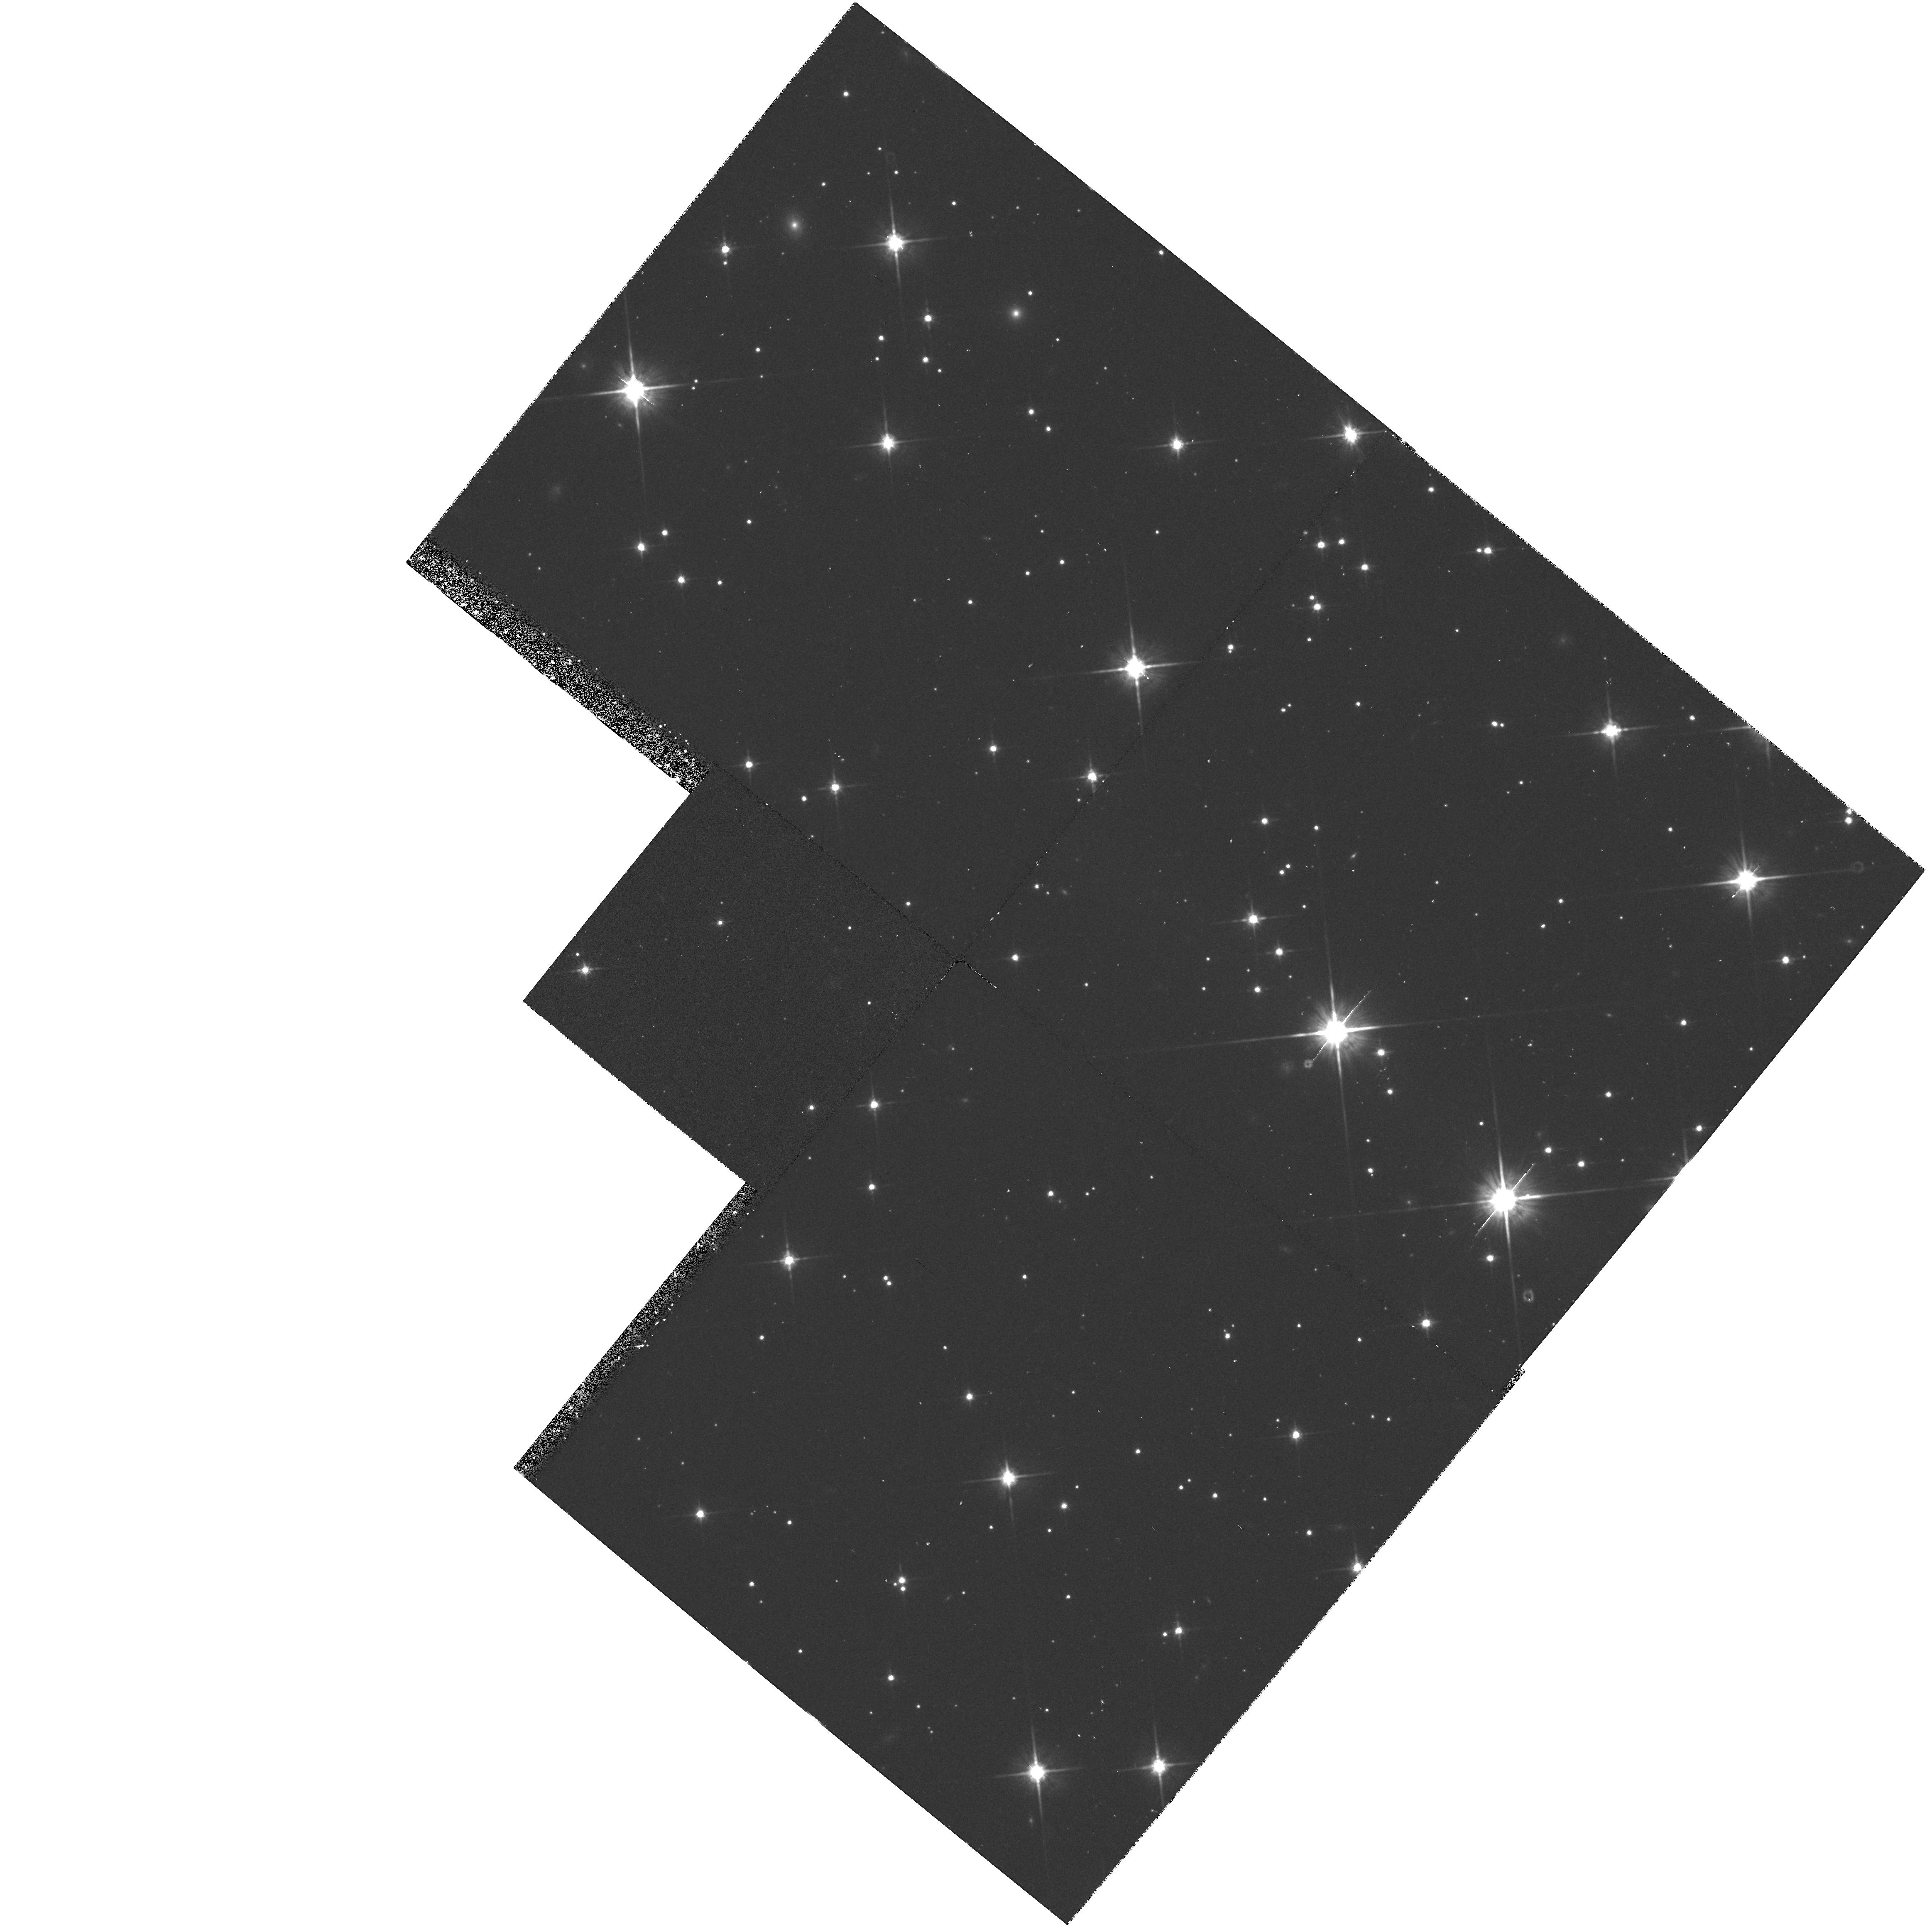
Target: LO-LAT. Instrument: WFPC2/PC. Filter: F814W. Exposure: 40 min. Observation ID: hst_5372_cc_wfpc2_pc_f814w_u27ycc

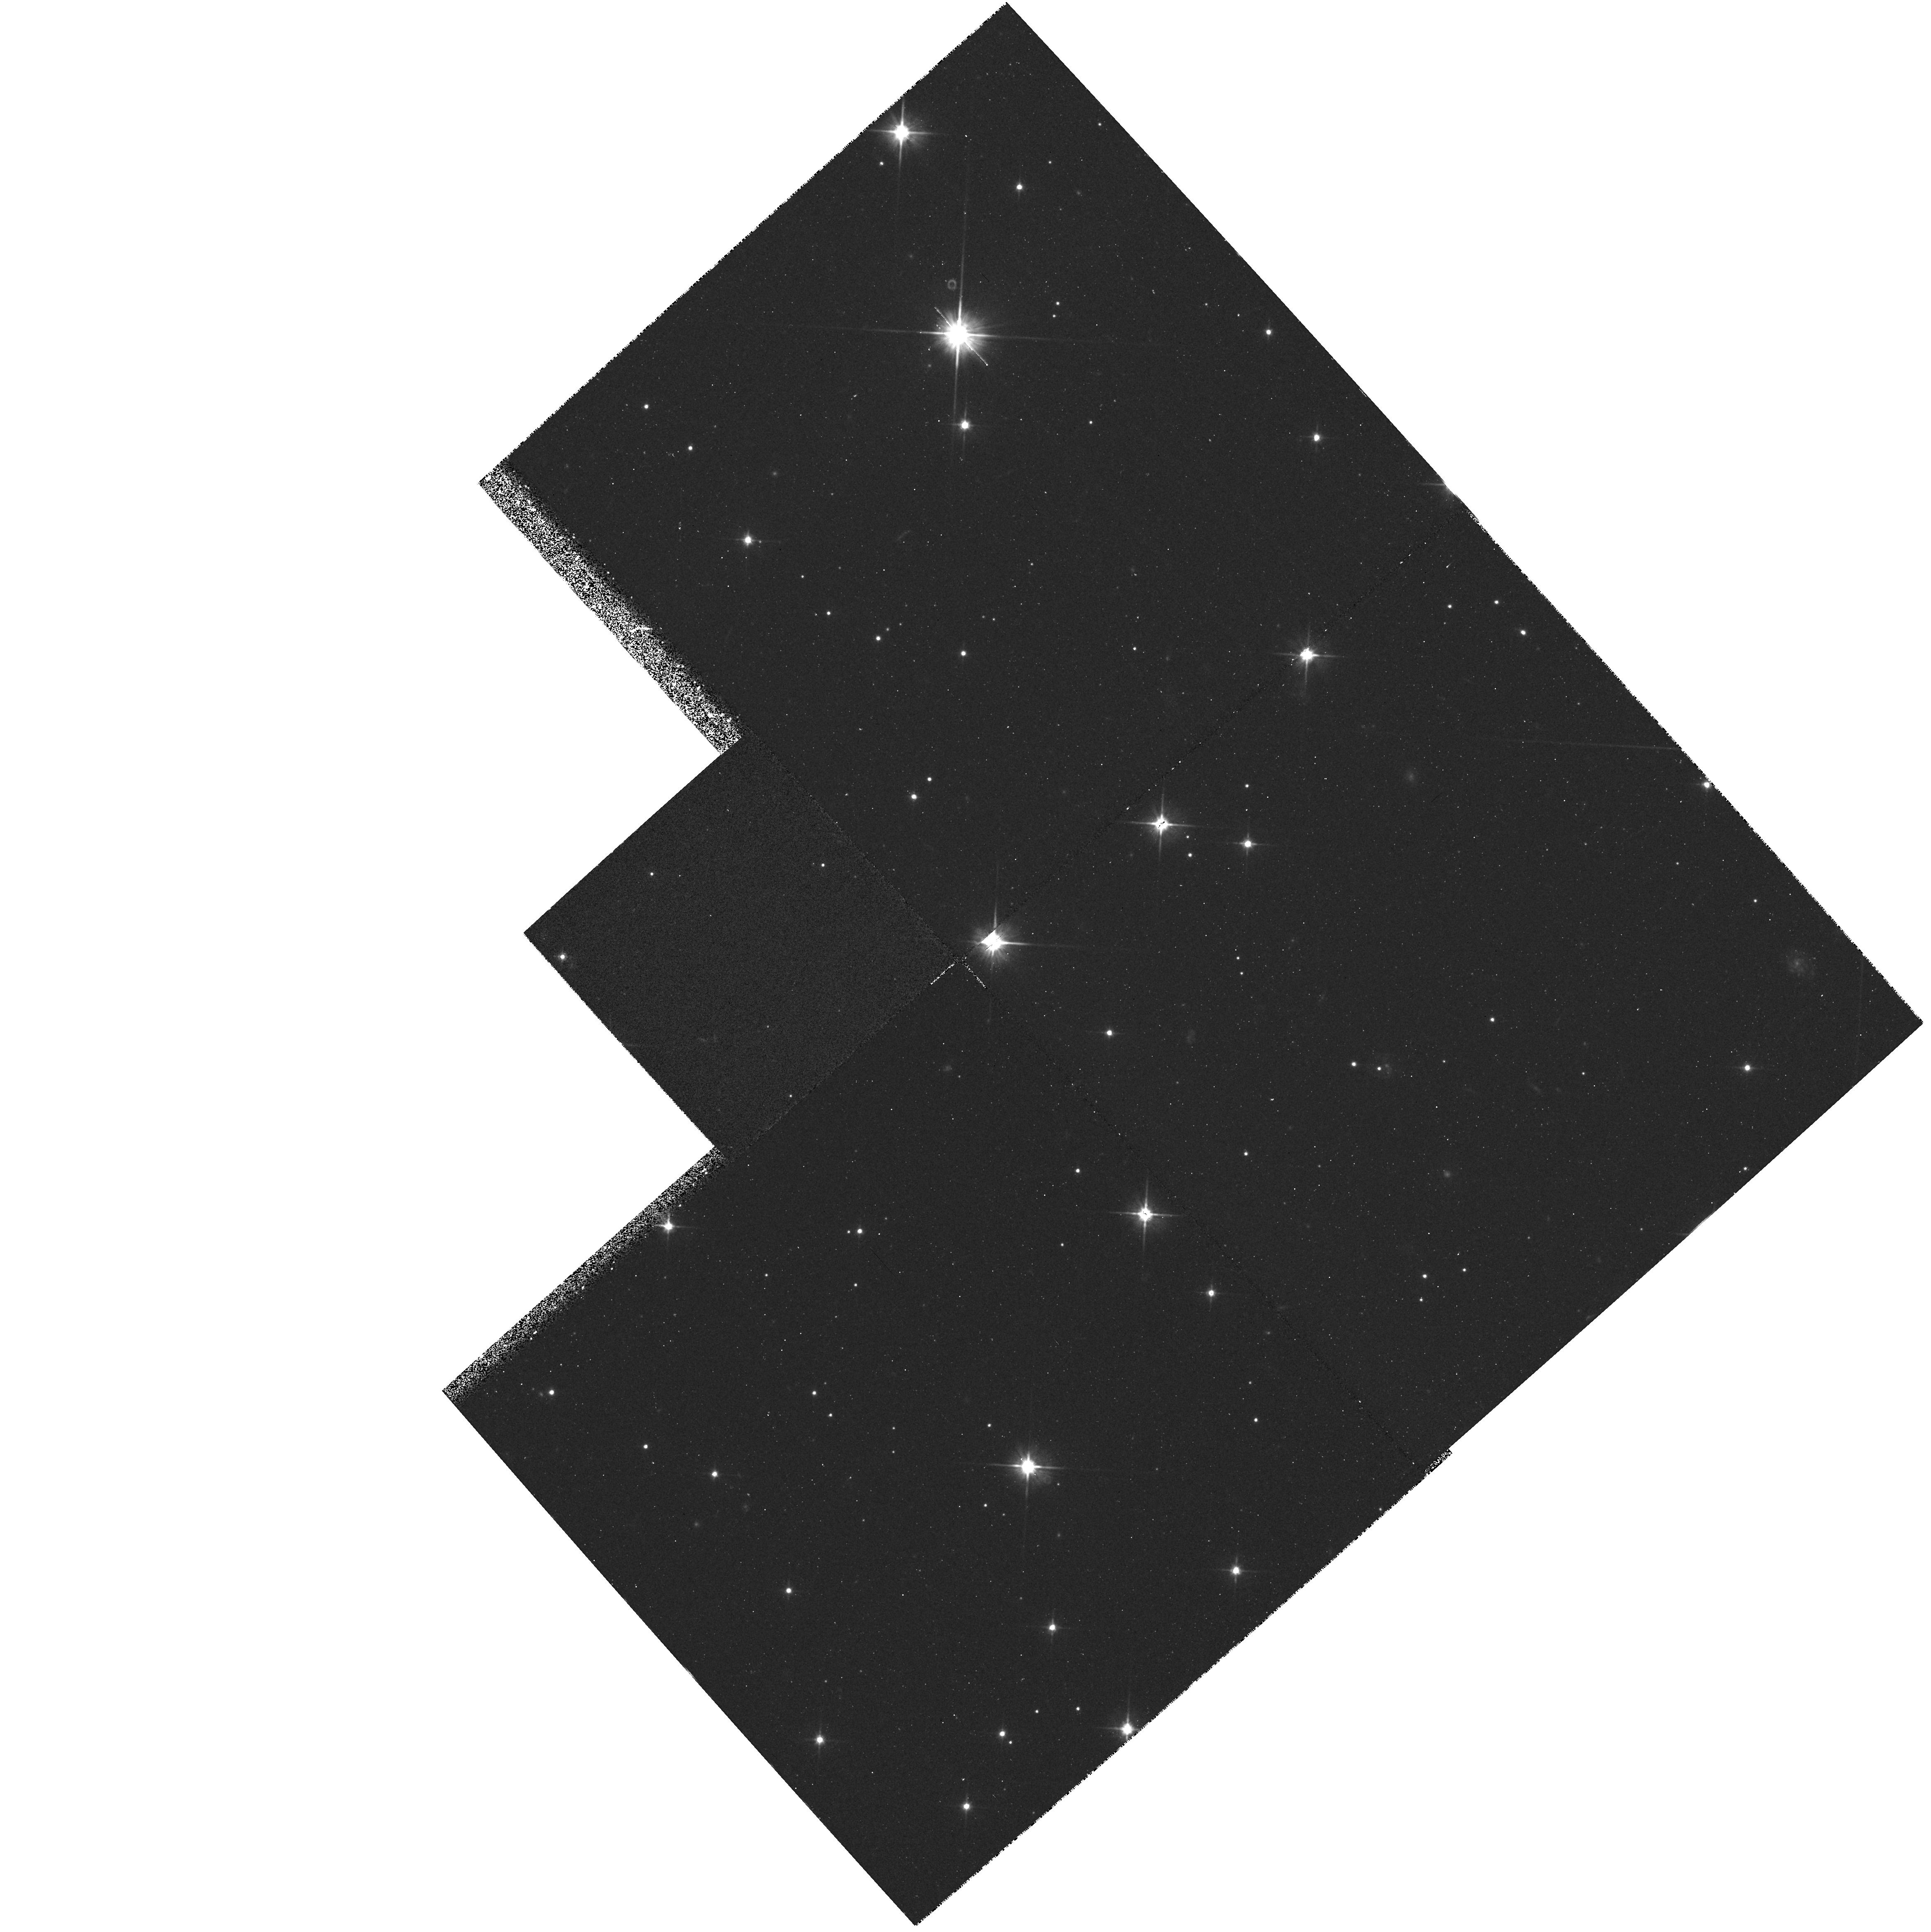
Target: LO-LAT. Instrument: WFPC2/PC. Filter: F606W. Exposure: 20 min. Observation ID: hst_5372_1f_wfpc2_pc_f606w_u27y1f

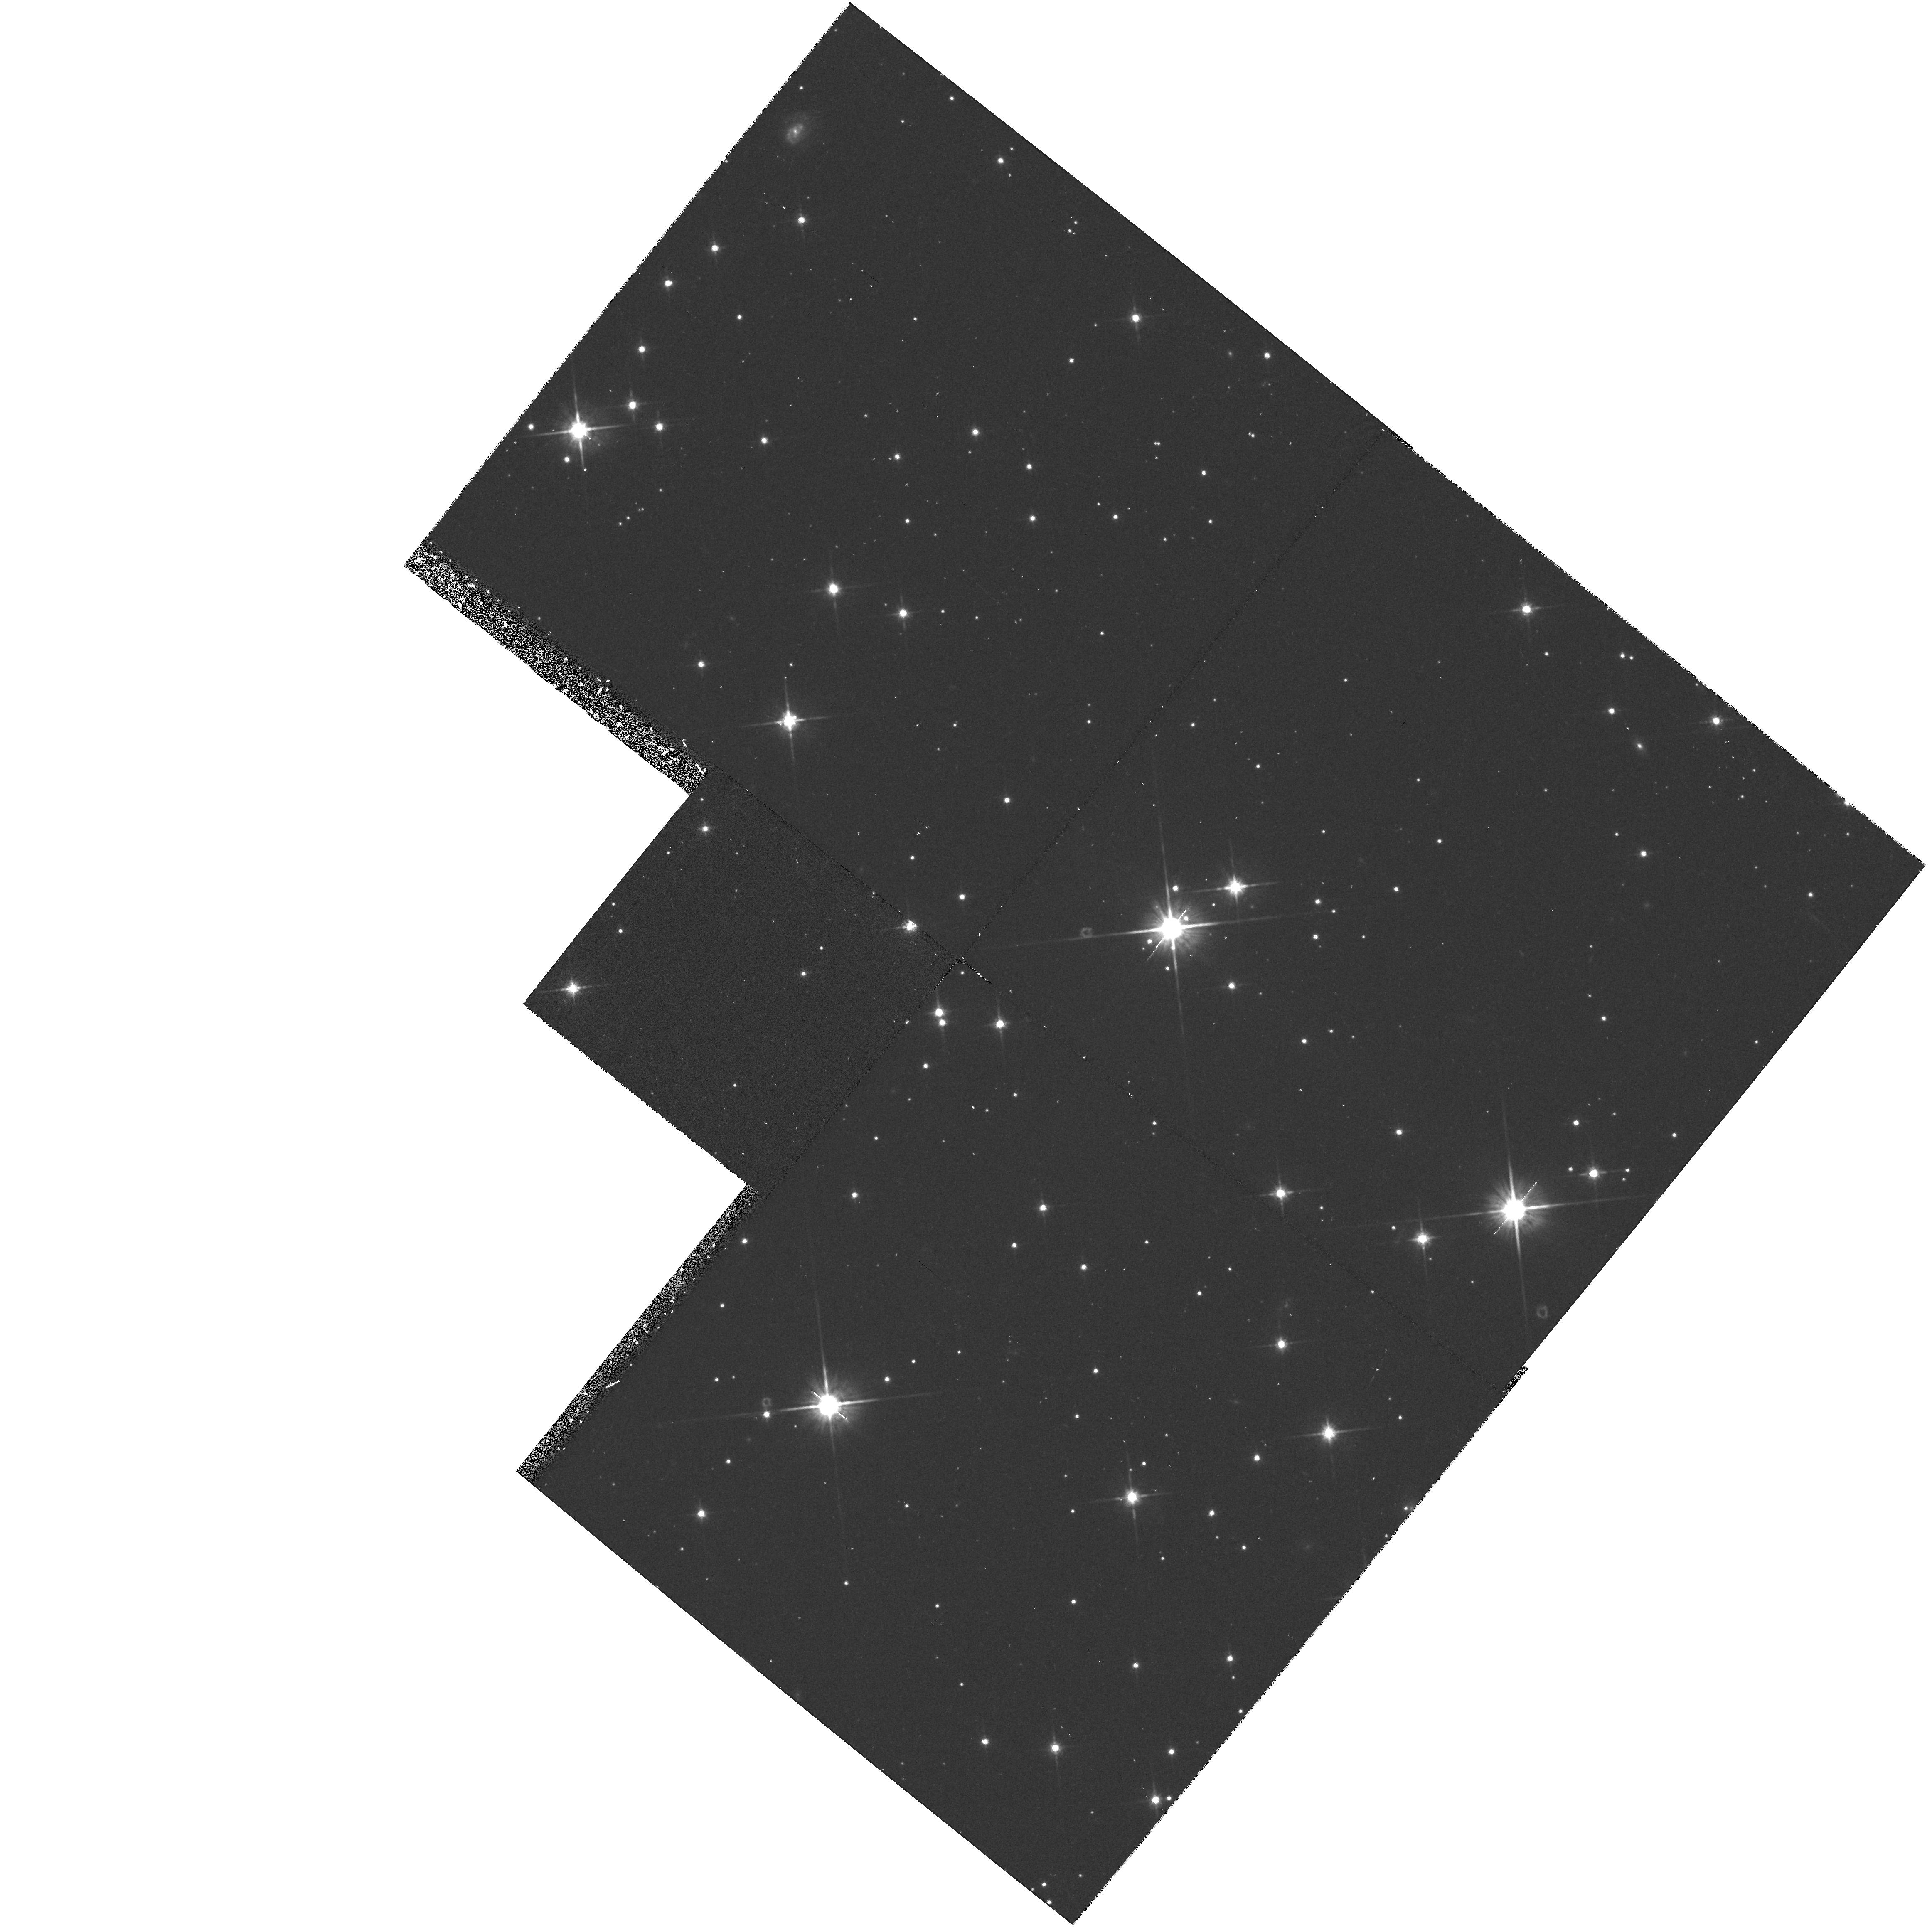
Target: LO-LAT. Instrument: WFPC2/PC. Filter: F814W. Exposure: 40 min. Observation ID: hst_5372_cd_wfpc2_pc_f814w_u27ycd

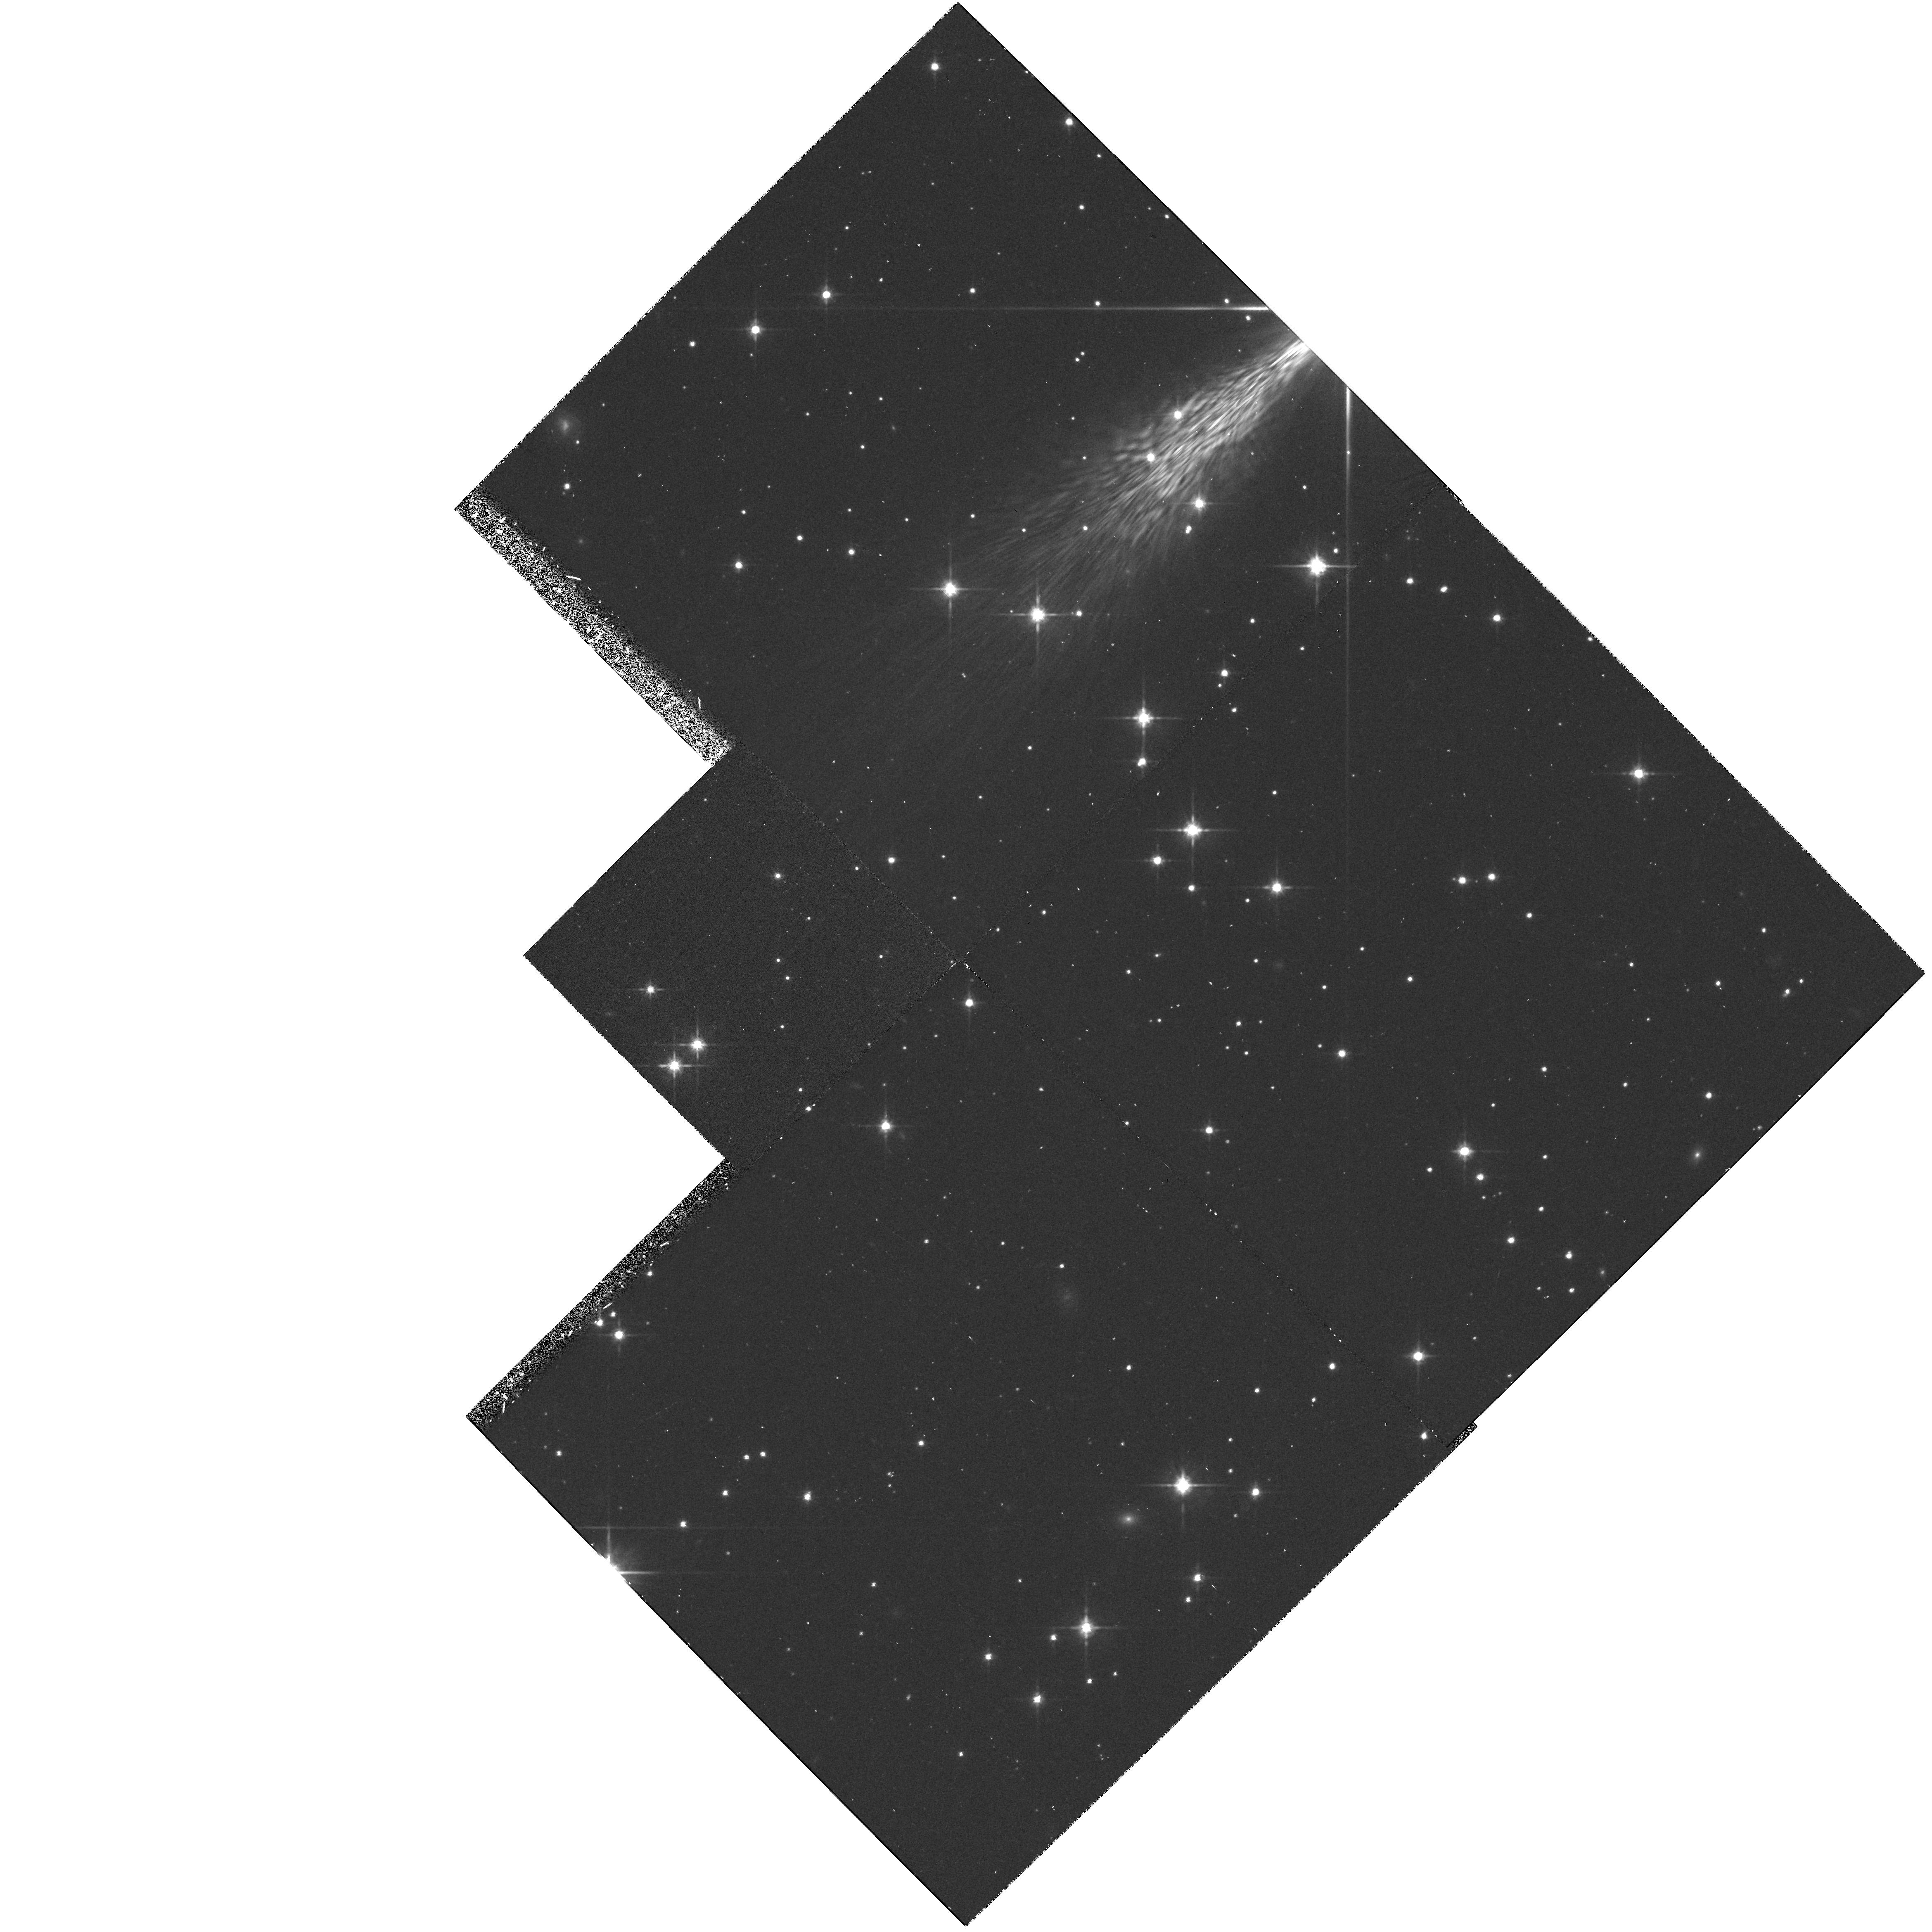
Target: LO-LAT. Instrument: WFPC2/PC. Filter: F814W. Exposure: 40 min. Observation ID: hst_5372_ca_wfpc2_pc_f814w_u27yca

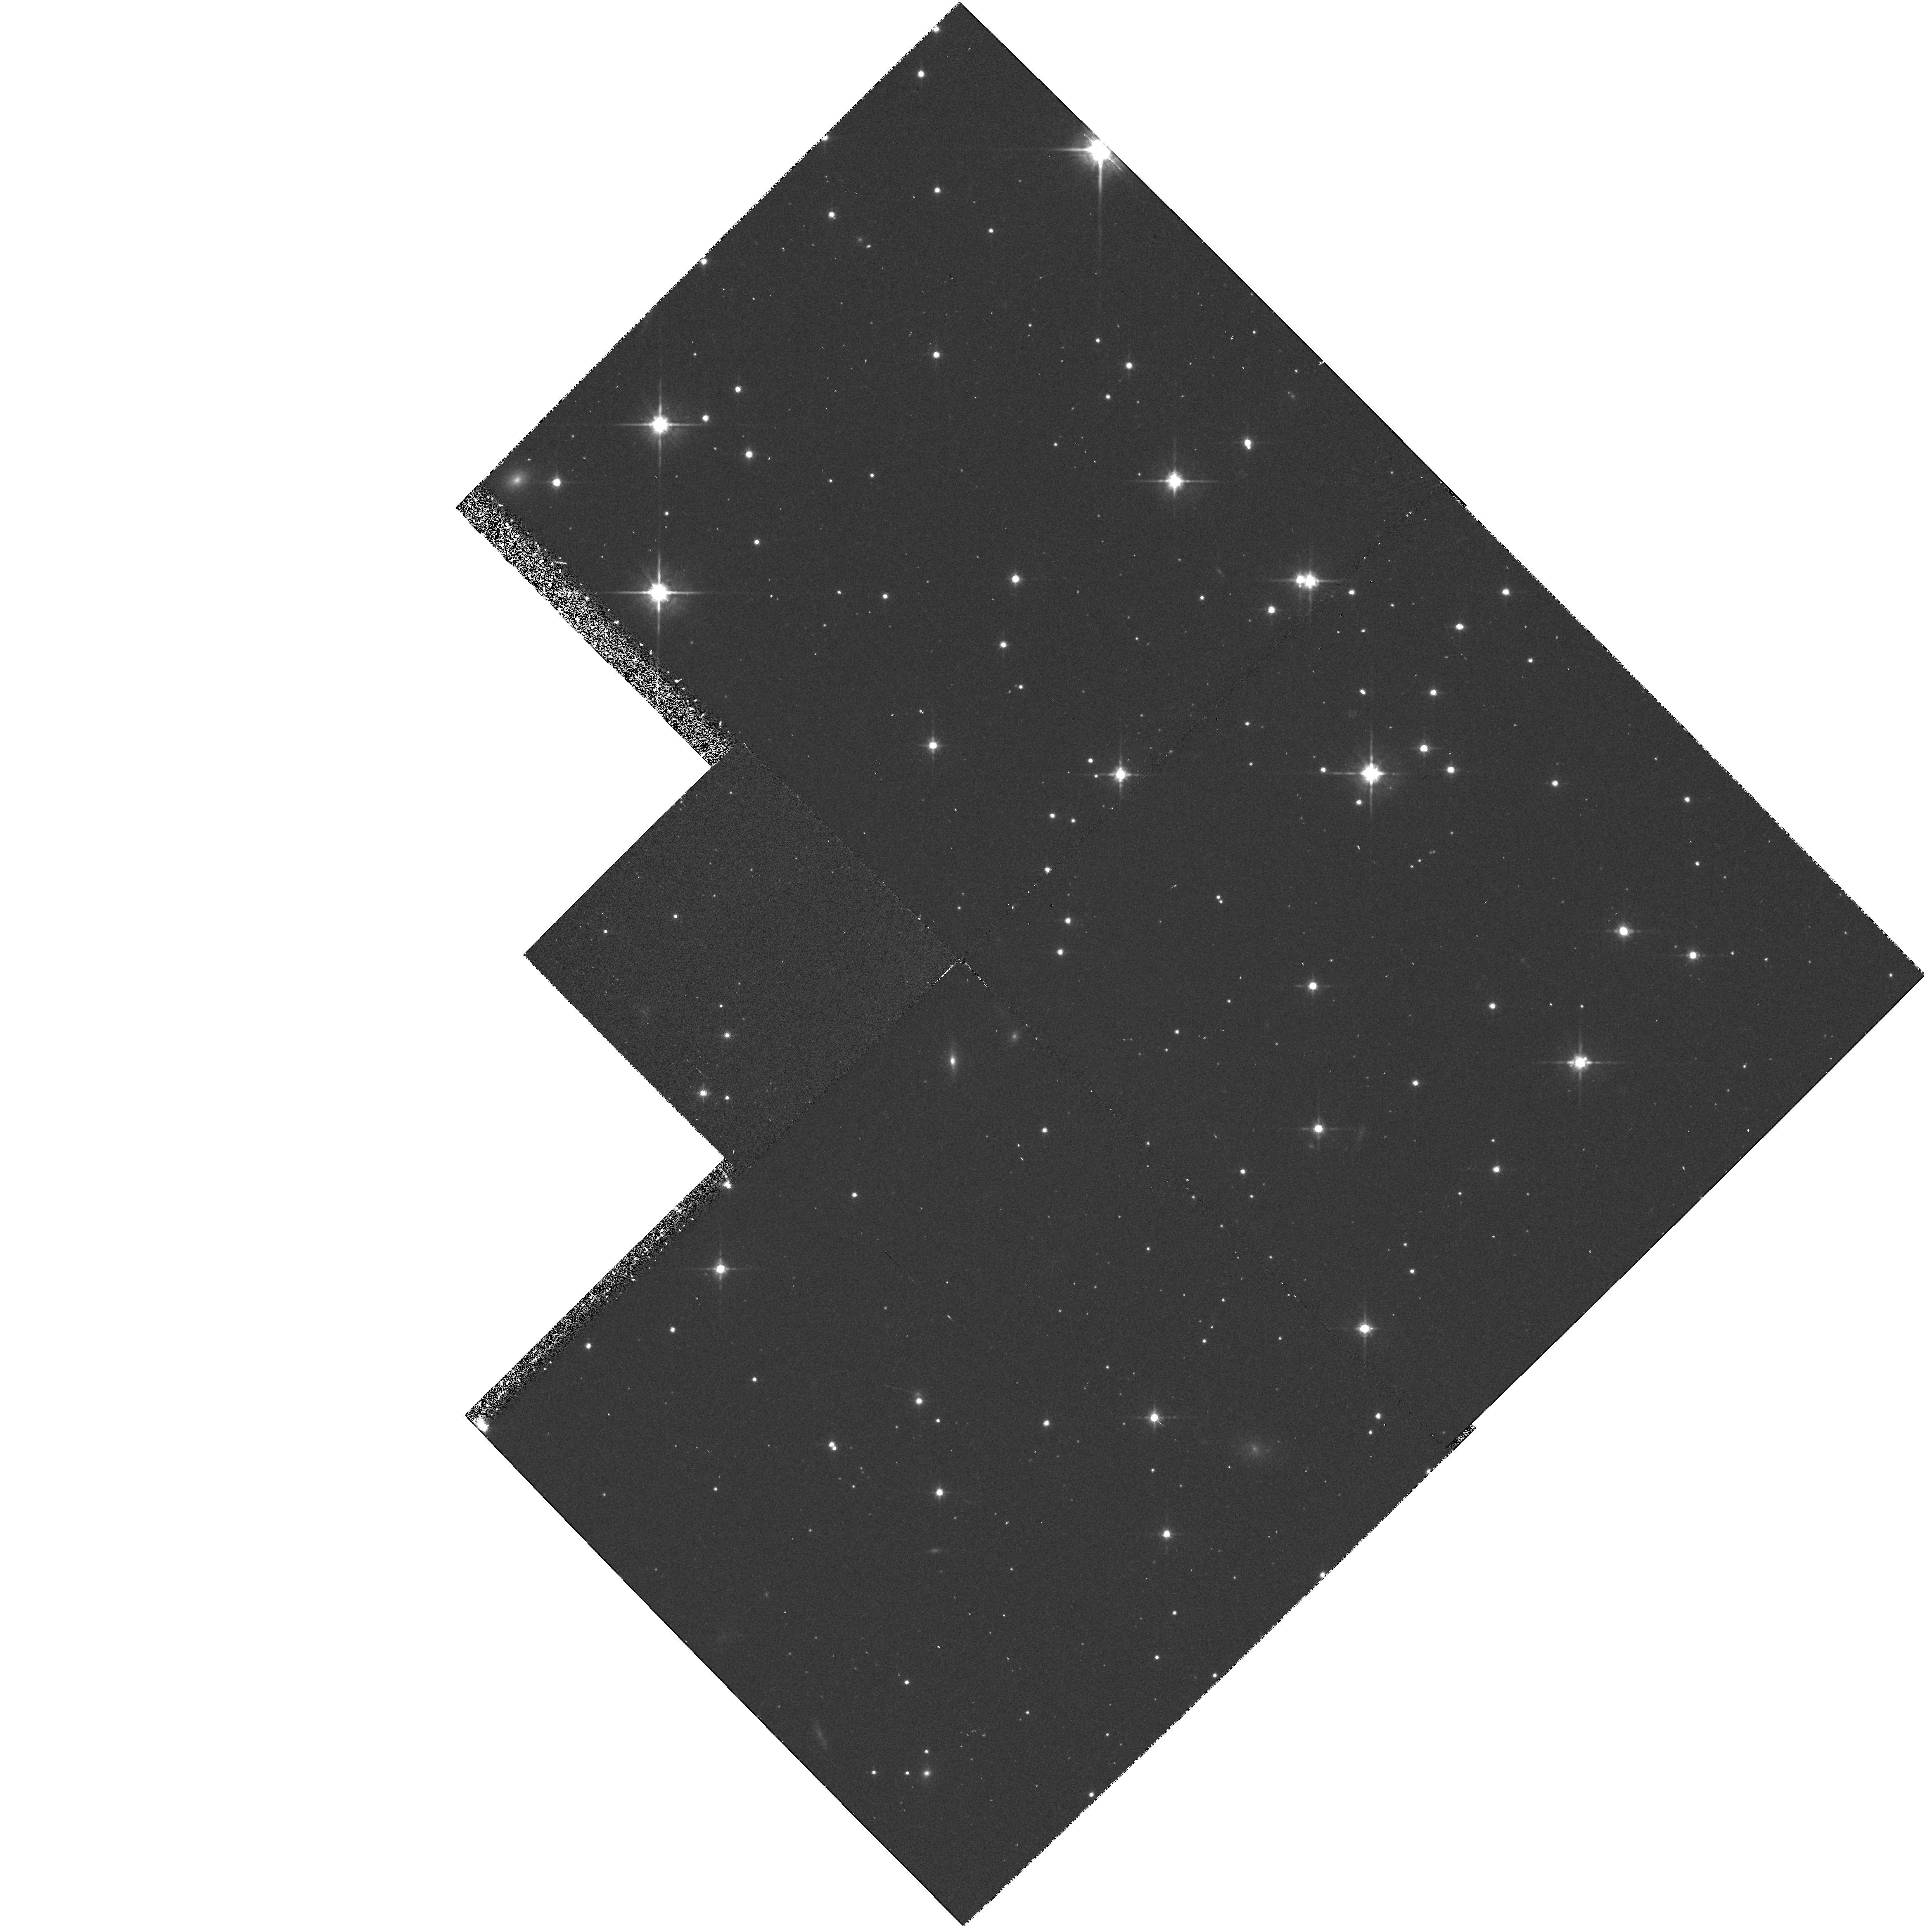
Target: LO-LAT. Instrument: WFPC2/PC. Filter: F814W. Exposure: 33 min. Observation ID: hst_5372_bp_wfpc2_pc_f814w_u27ybp

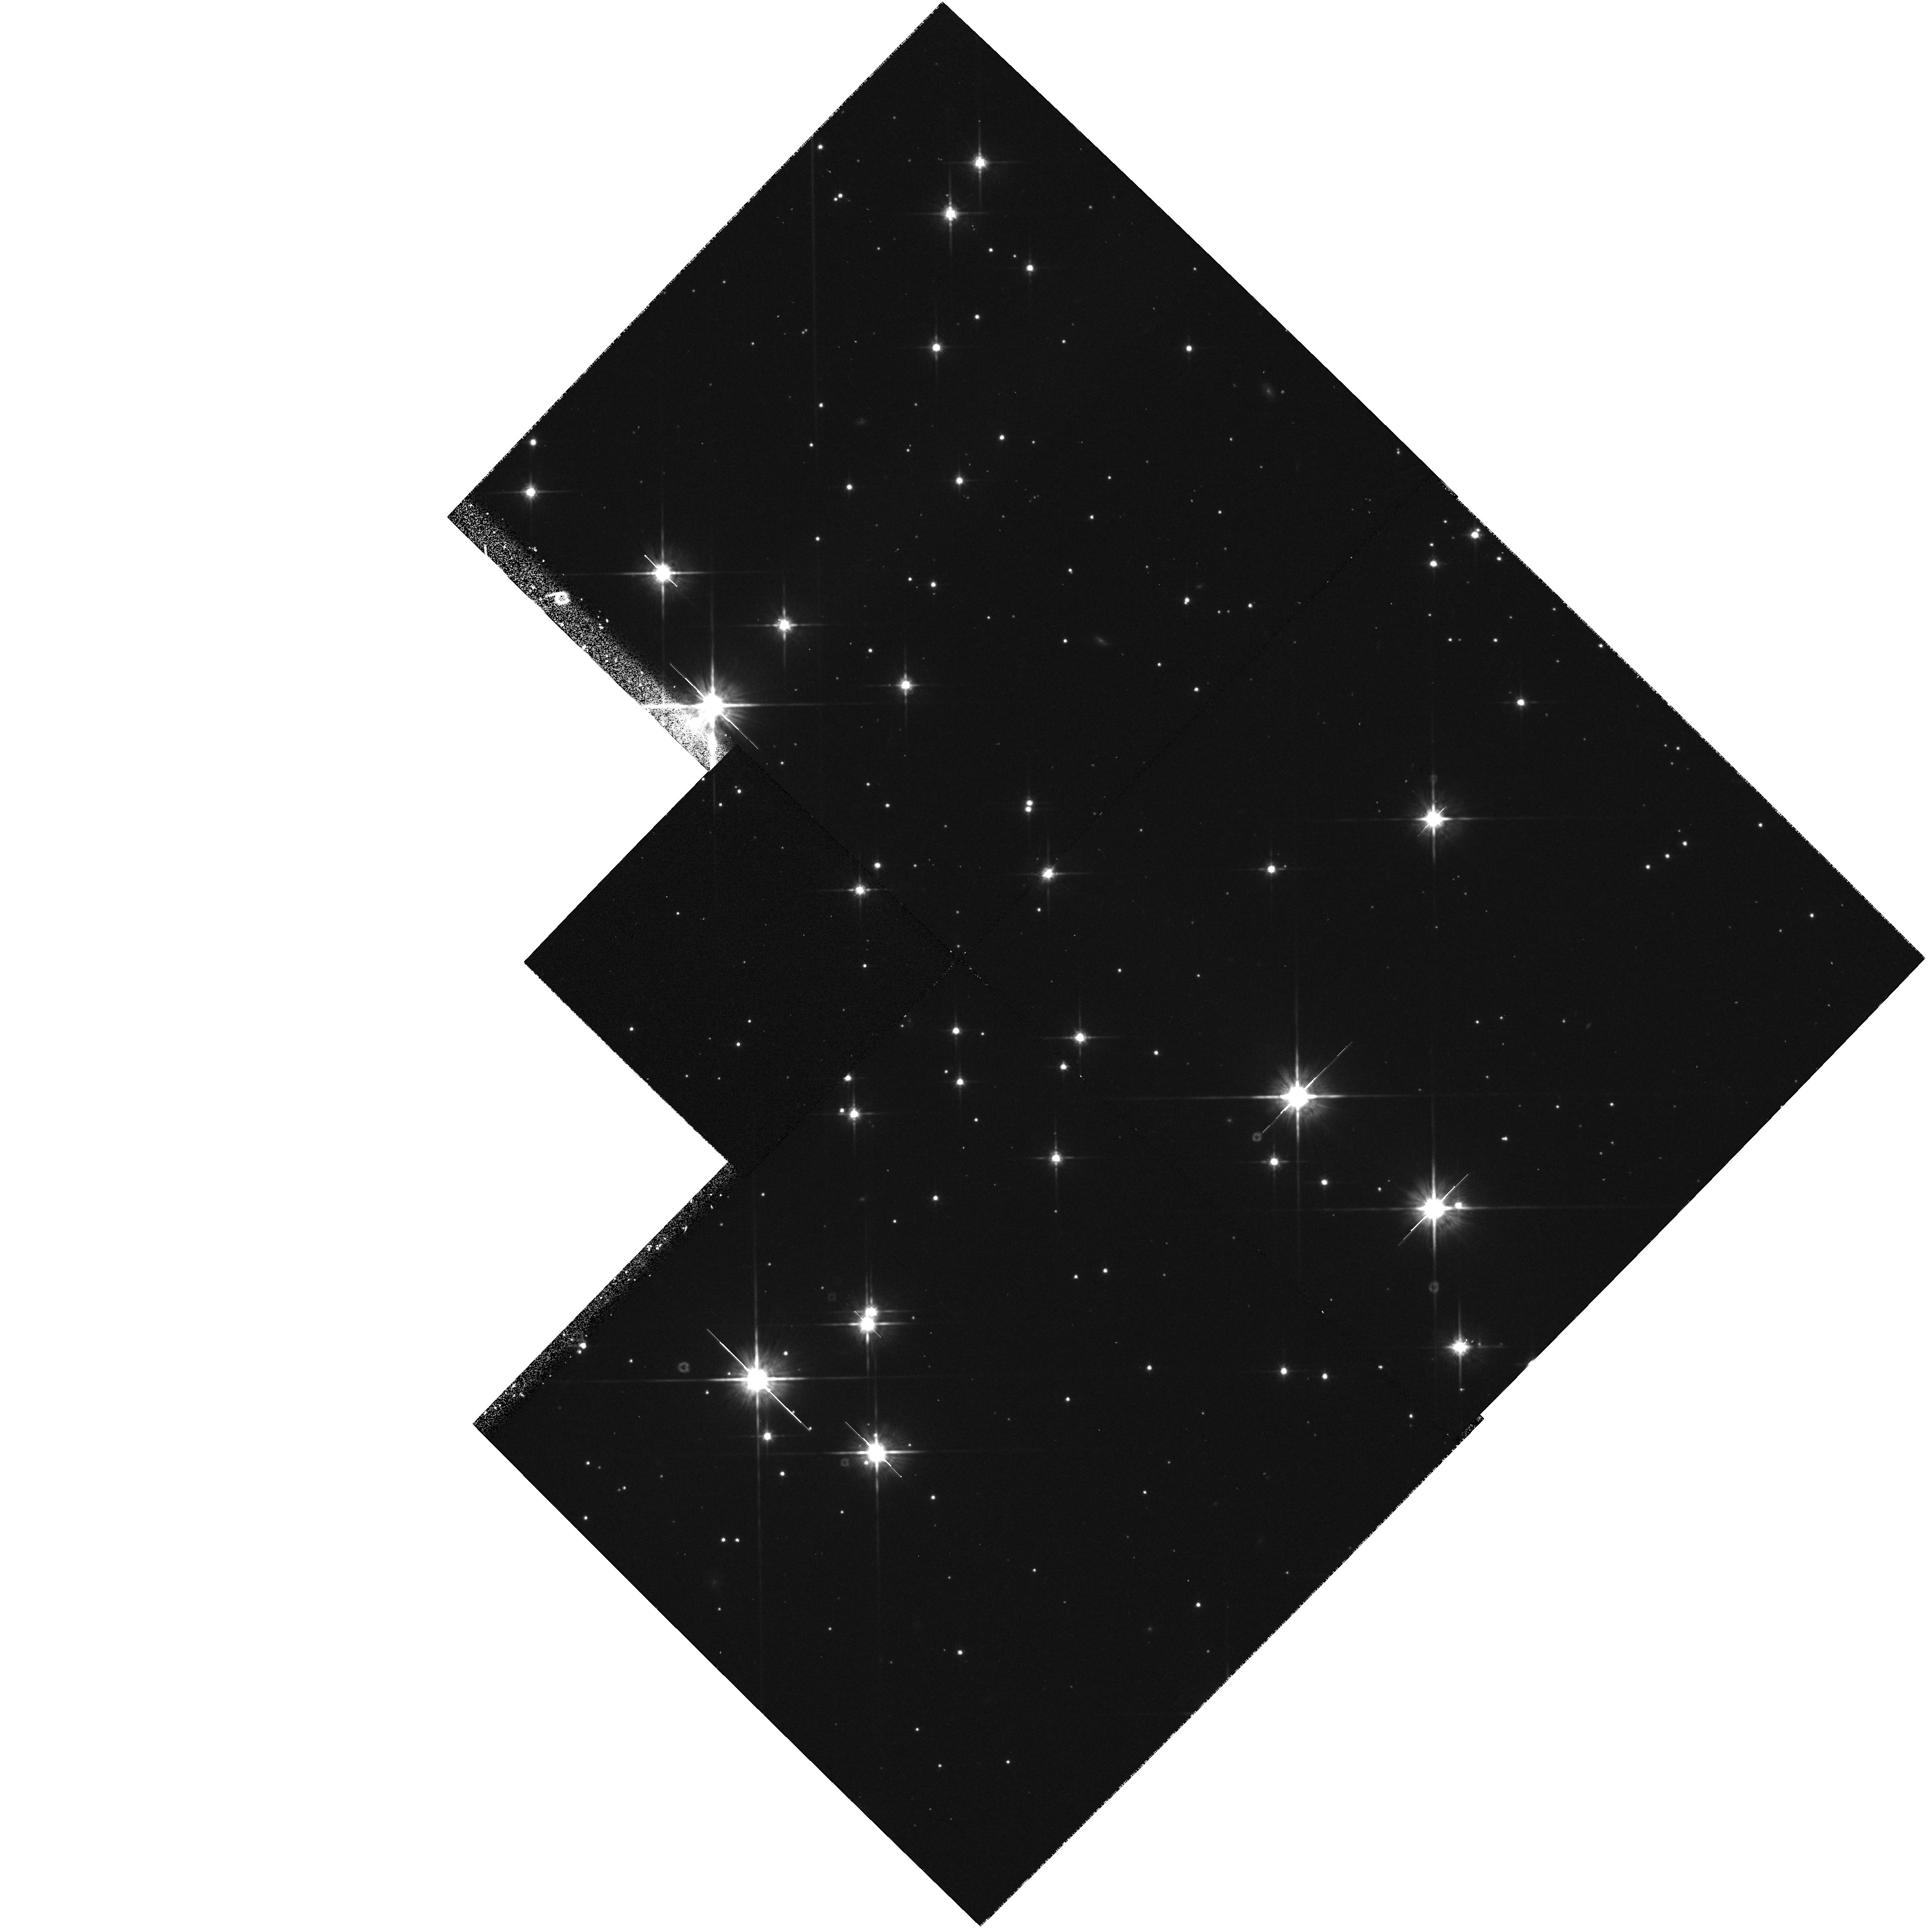
Target: LO-LAT. Instrument: WFPC2/PC. Filter: F814W. Exposure: 33 min. Observation ID: hst_5372_bs_wfpc2_pc_f814w_u27ybs

HST MEDIUM-DEEP SURVEY: CYCLE4MEDIUM LOW GAL. LAT - C-R SPLIT (PI: Griffiths, Richard E.)

We propose to continue the Medium-Deep Survey as a Key Project. In doing so, we plan to increase the overall efficiency of HST, mainly by taking deep multicolor images with the WF/PC in parallel mode, but also by including UV images with the FOC when the WF/PC is primary. In addition to the great potential for serendipitous discoveries, the parallel data are needed to undertake a number of scientifically important programs, both in Galactic and extra-galactic astronomy. In particular, we will concentrate on areas ranging from the evolution of galaxies to Galactic structure, and on serendipitous searches for objects from the solar system to goal of measuring variability and proper motions, and to optimize the limiting magnitudes and color baselines for fields of particular interest. Our access to large ground-based telescopes is a major strength of the team that will ensure that the HST survey is optimized and followed up in a timely and coordinated way, using HST only for its unique properties of UV sensitivity, high resolution and low background.